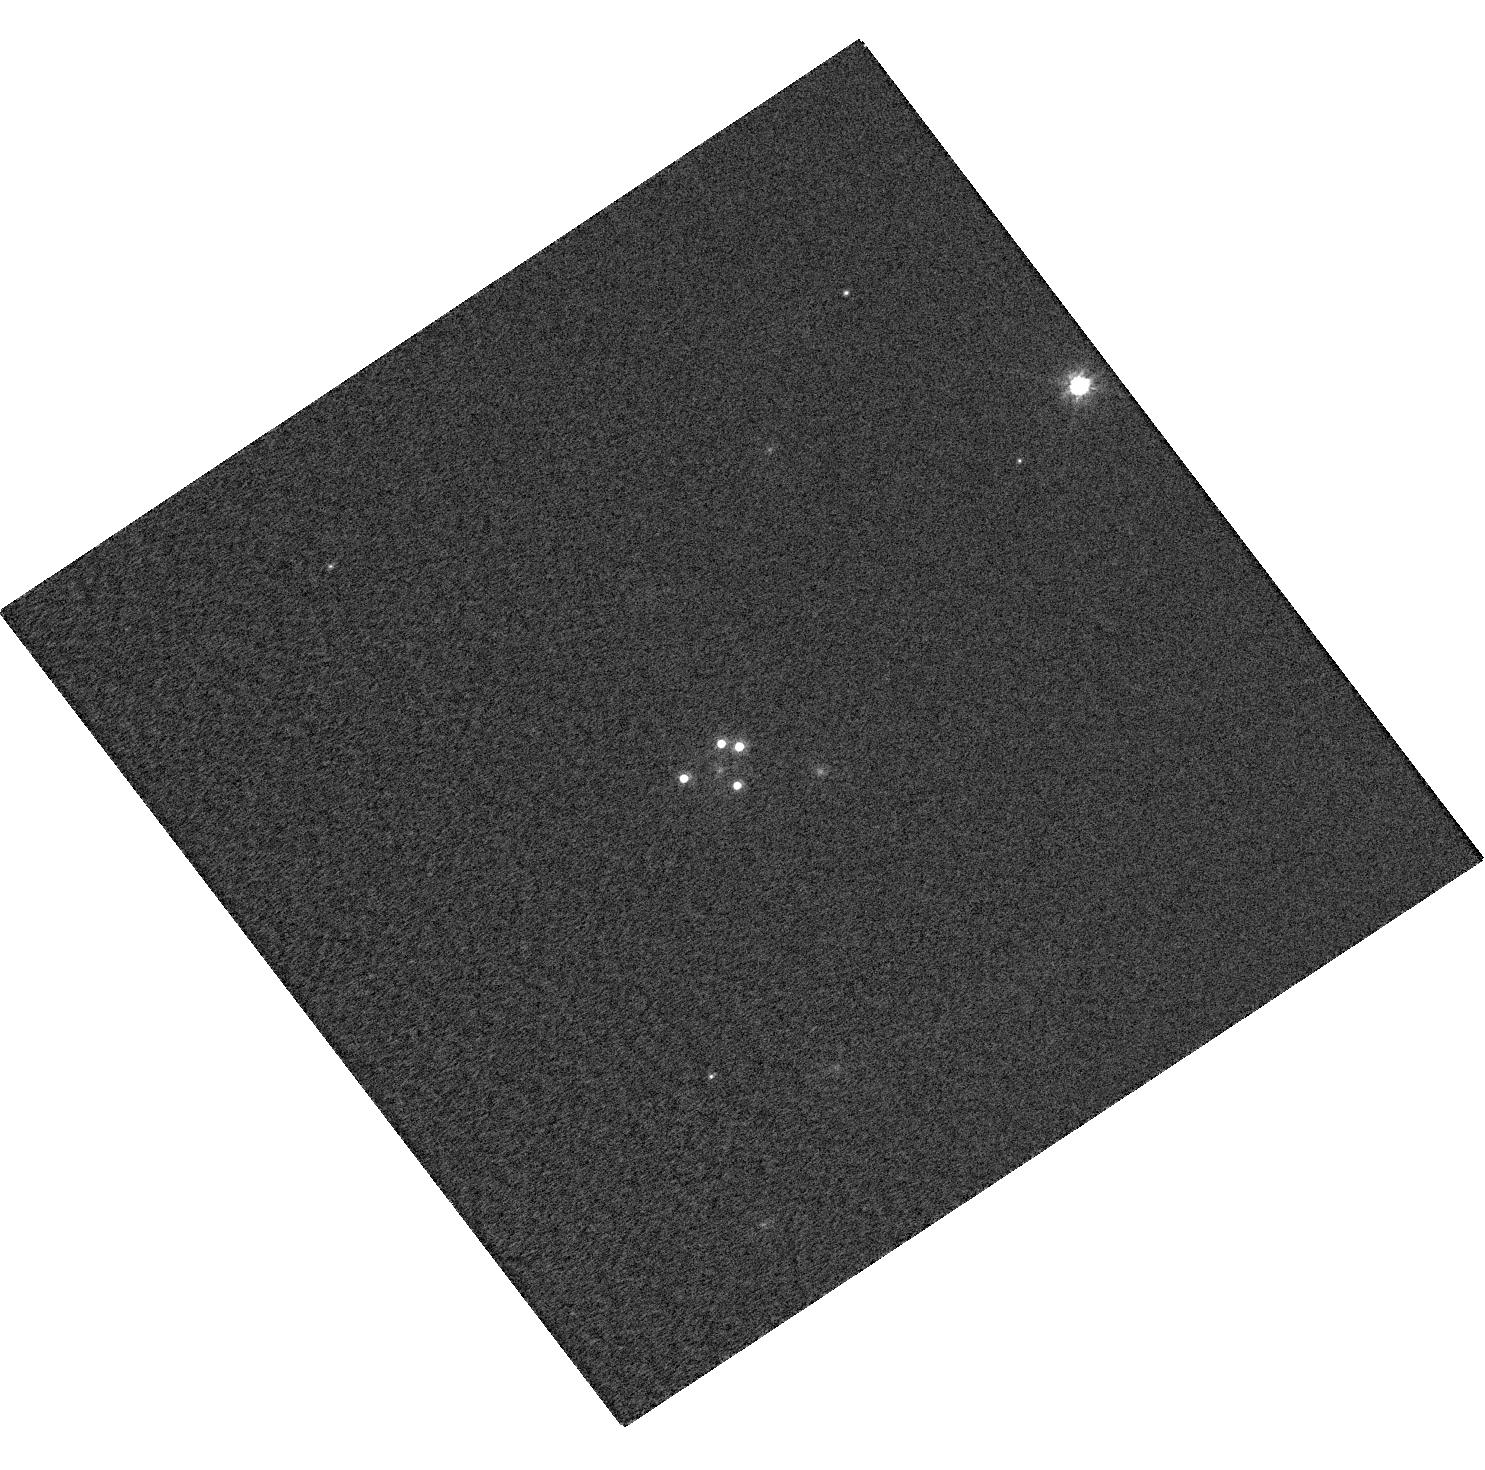
Target: WFIJ2033-4723. Instrument: WFC3/UVIS. Filter: F814W. Exposure: 1 min. Observation ID: hst_12874_07_wfc3_uvis_f814w_ibyh07

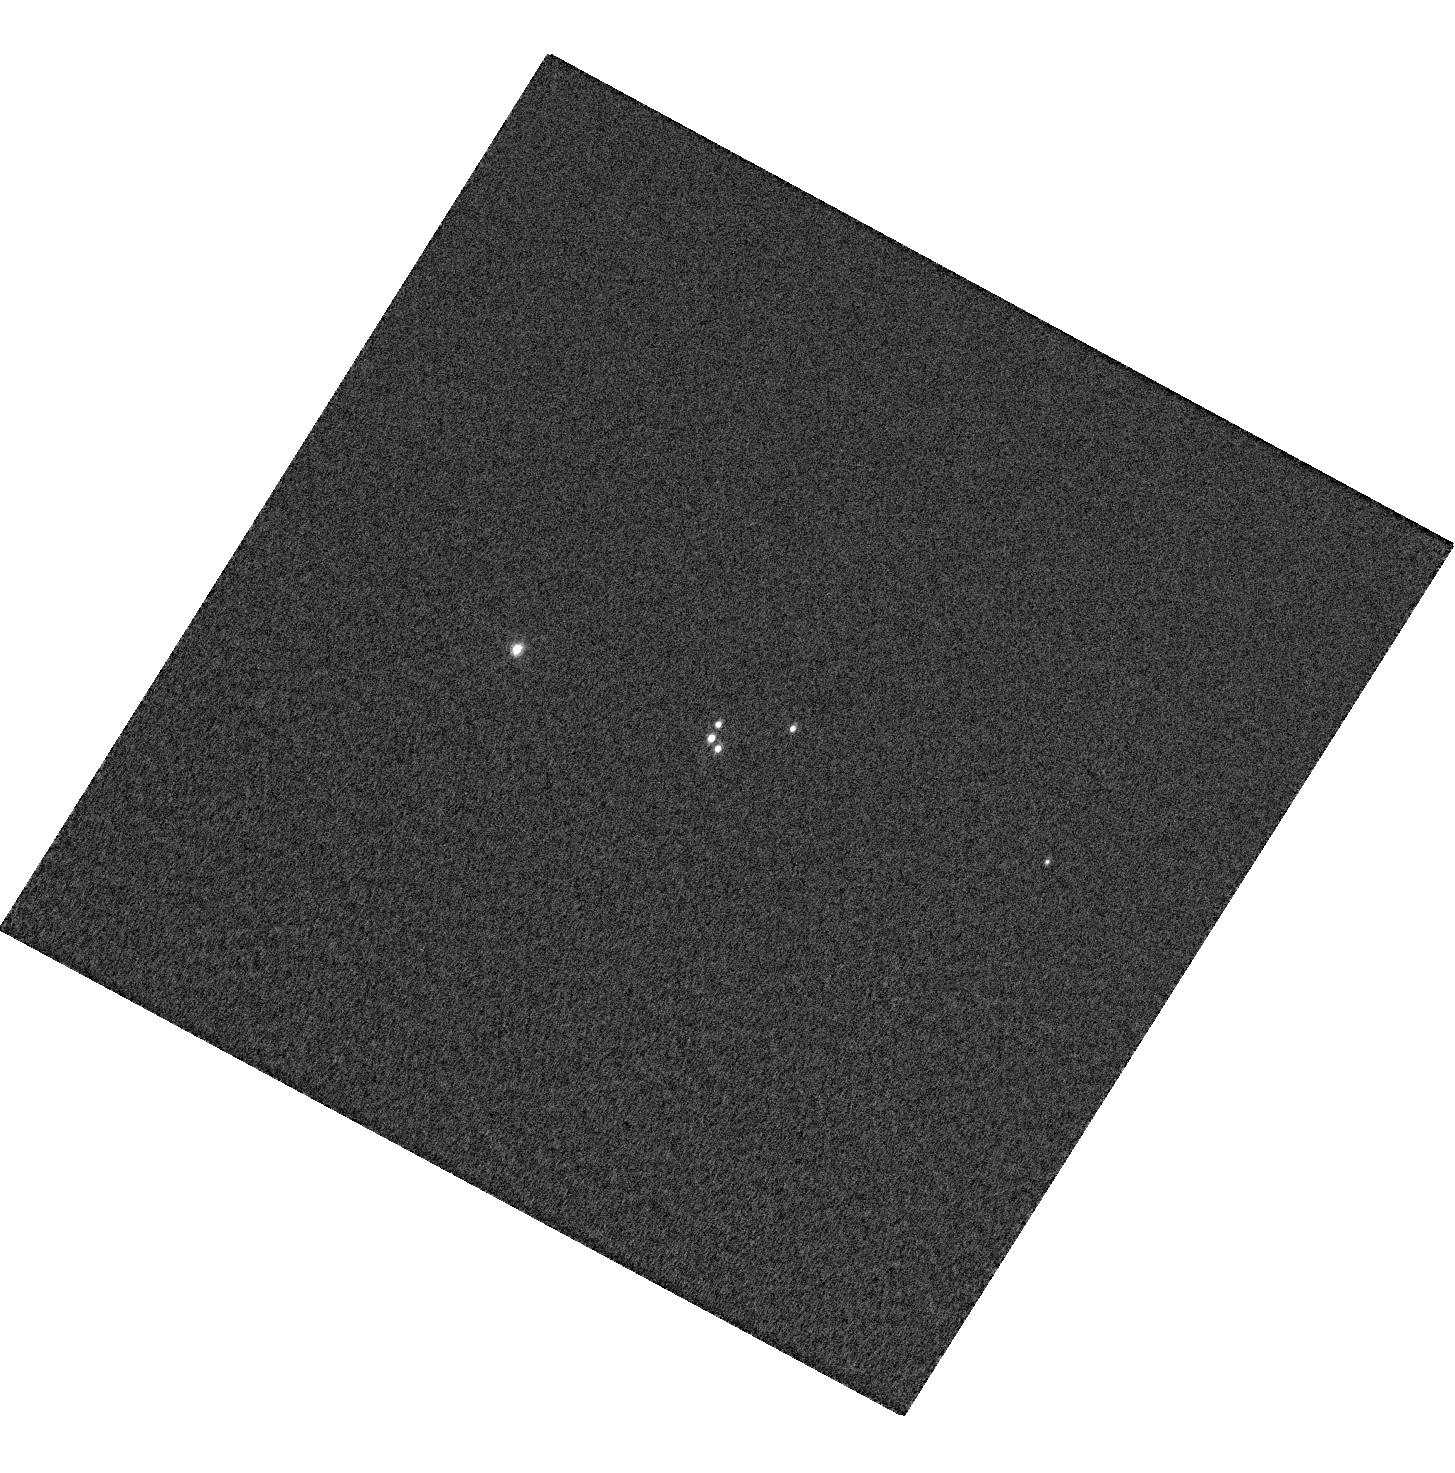
Target: RXJ0911+0551. Instrument: WFC3/UVIS. Filter: F621M. Exposure: 2 min. Observation ID: hst_12874_02_wfc3_uvis_f621m_ibyh02

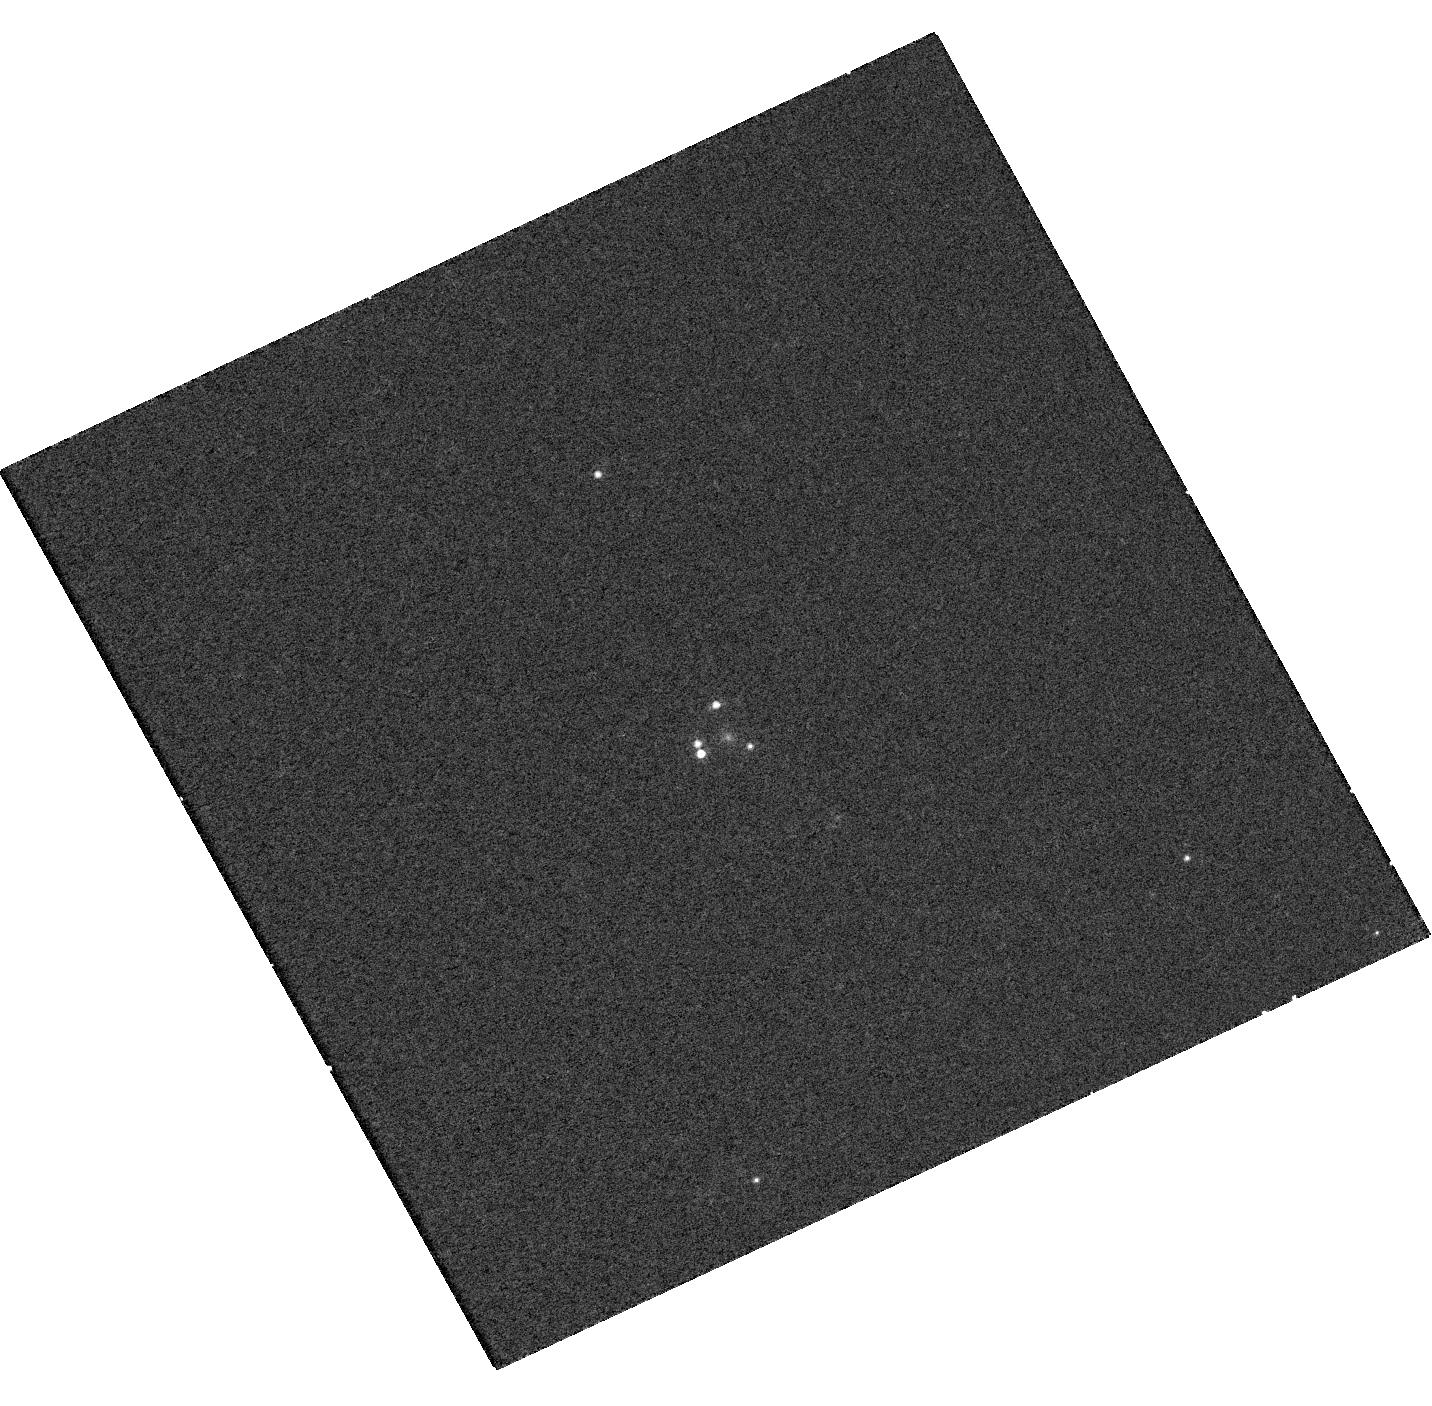
Target: MGJ0414+0534. Instrument: WFC3/UVIS. Filter: F845M. Exposure: 13 min. Observation ID: hst_12874_01_wfc3_uvis_f845m_ibyh01

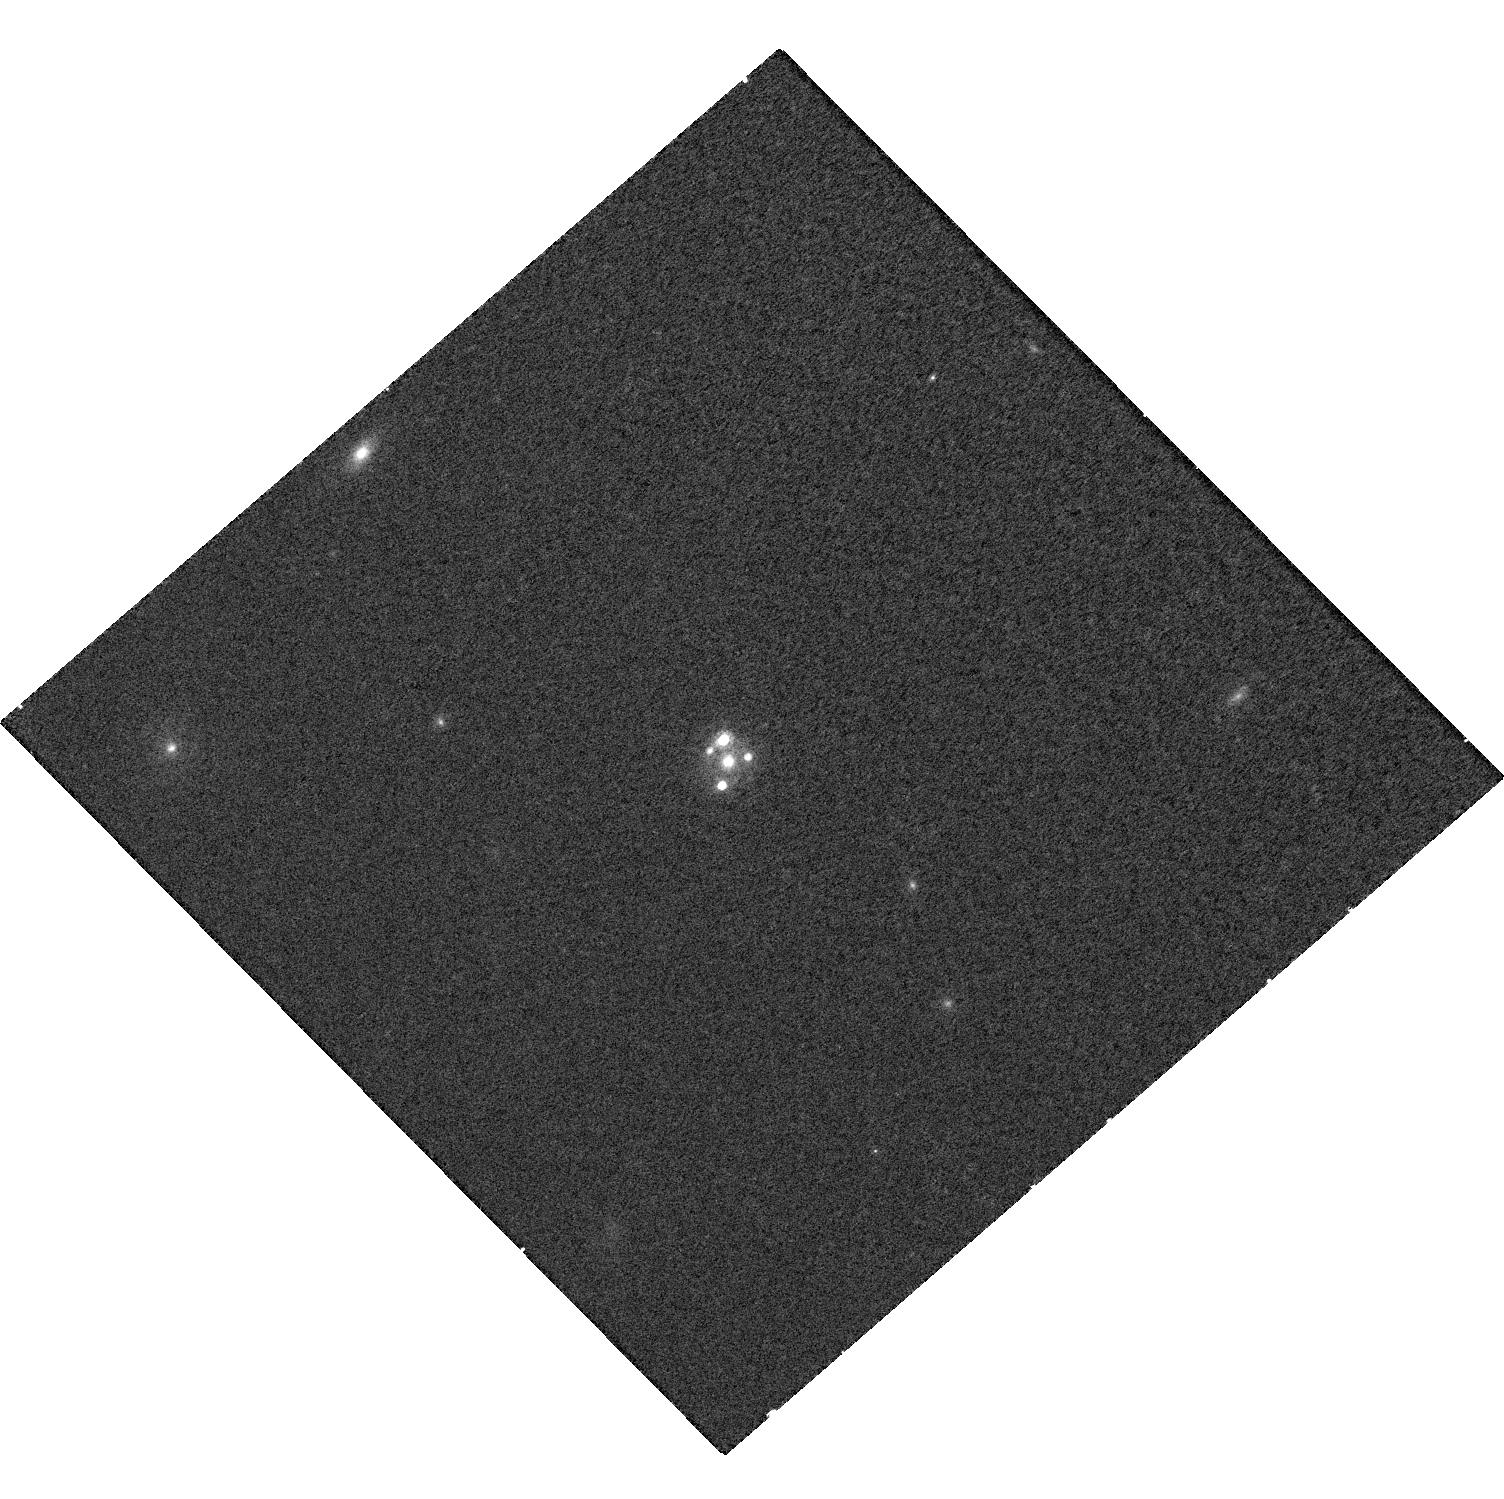
Target: SDSSJ0924+0219. Instrument: WFC3/UVIS. Filter: F845M. Exposure: 14 min. Observation ID: hst_12874_03_wfc3_uvis_f845m_ibyh03

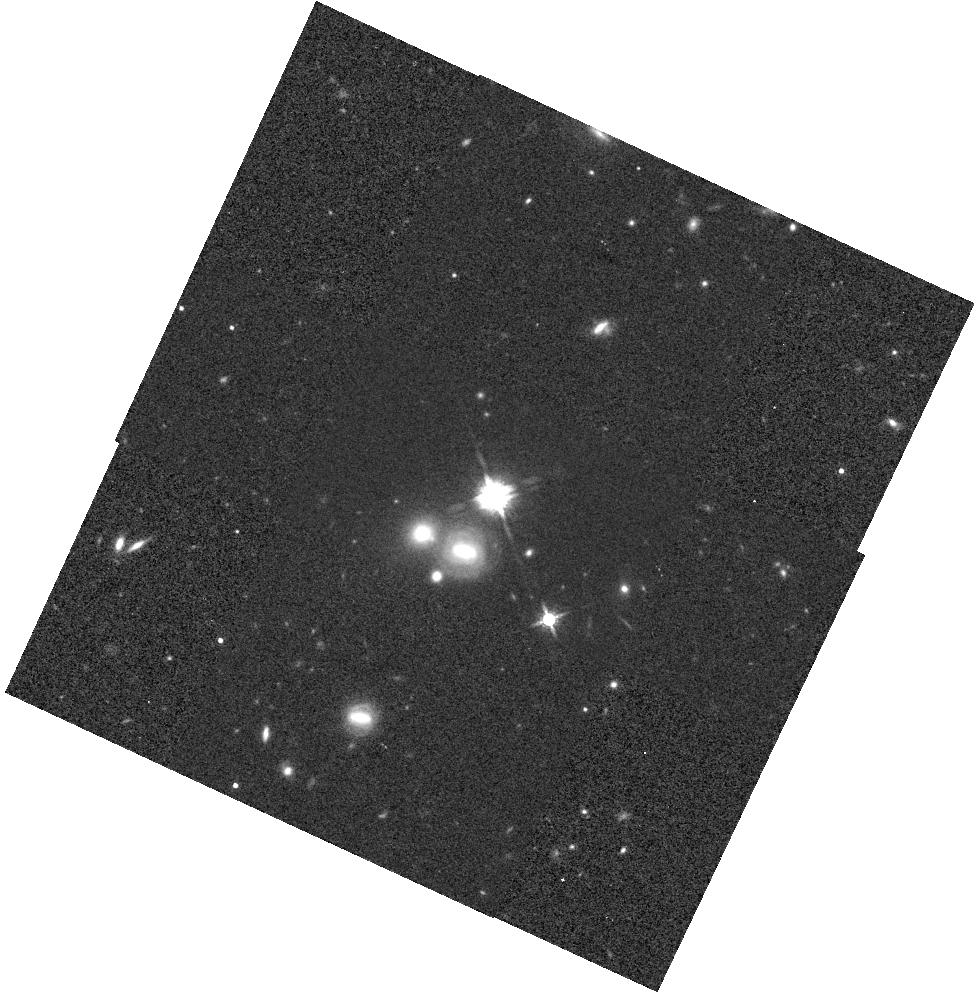
Target: B1422+231. Instrument: WFC3/IR. Filter: F160W. Exposure: 9 min. Observation ID: hst_12874_05_wfc3_ir_f160w_ibyh05

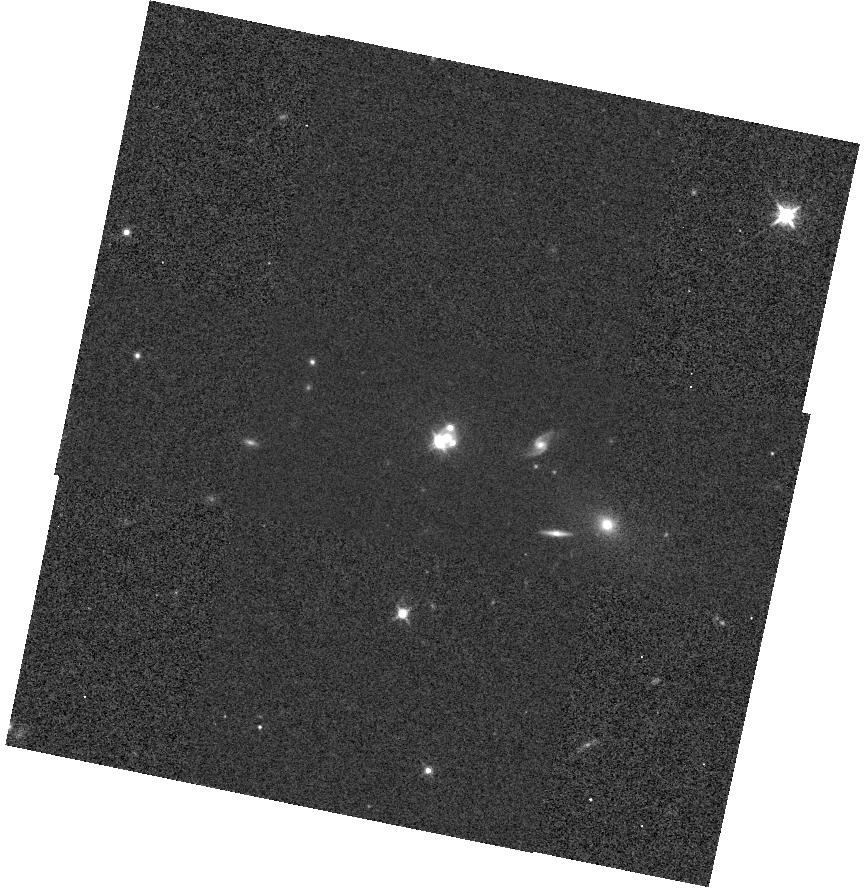
Target: PG1115+080. Instrument: WFC3/IR. Filter: F125W. Exposure: 2 min. Observation ID: hst_12874_04_wfc3_ir_f125w_ibyh04

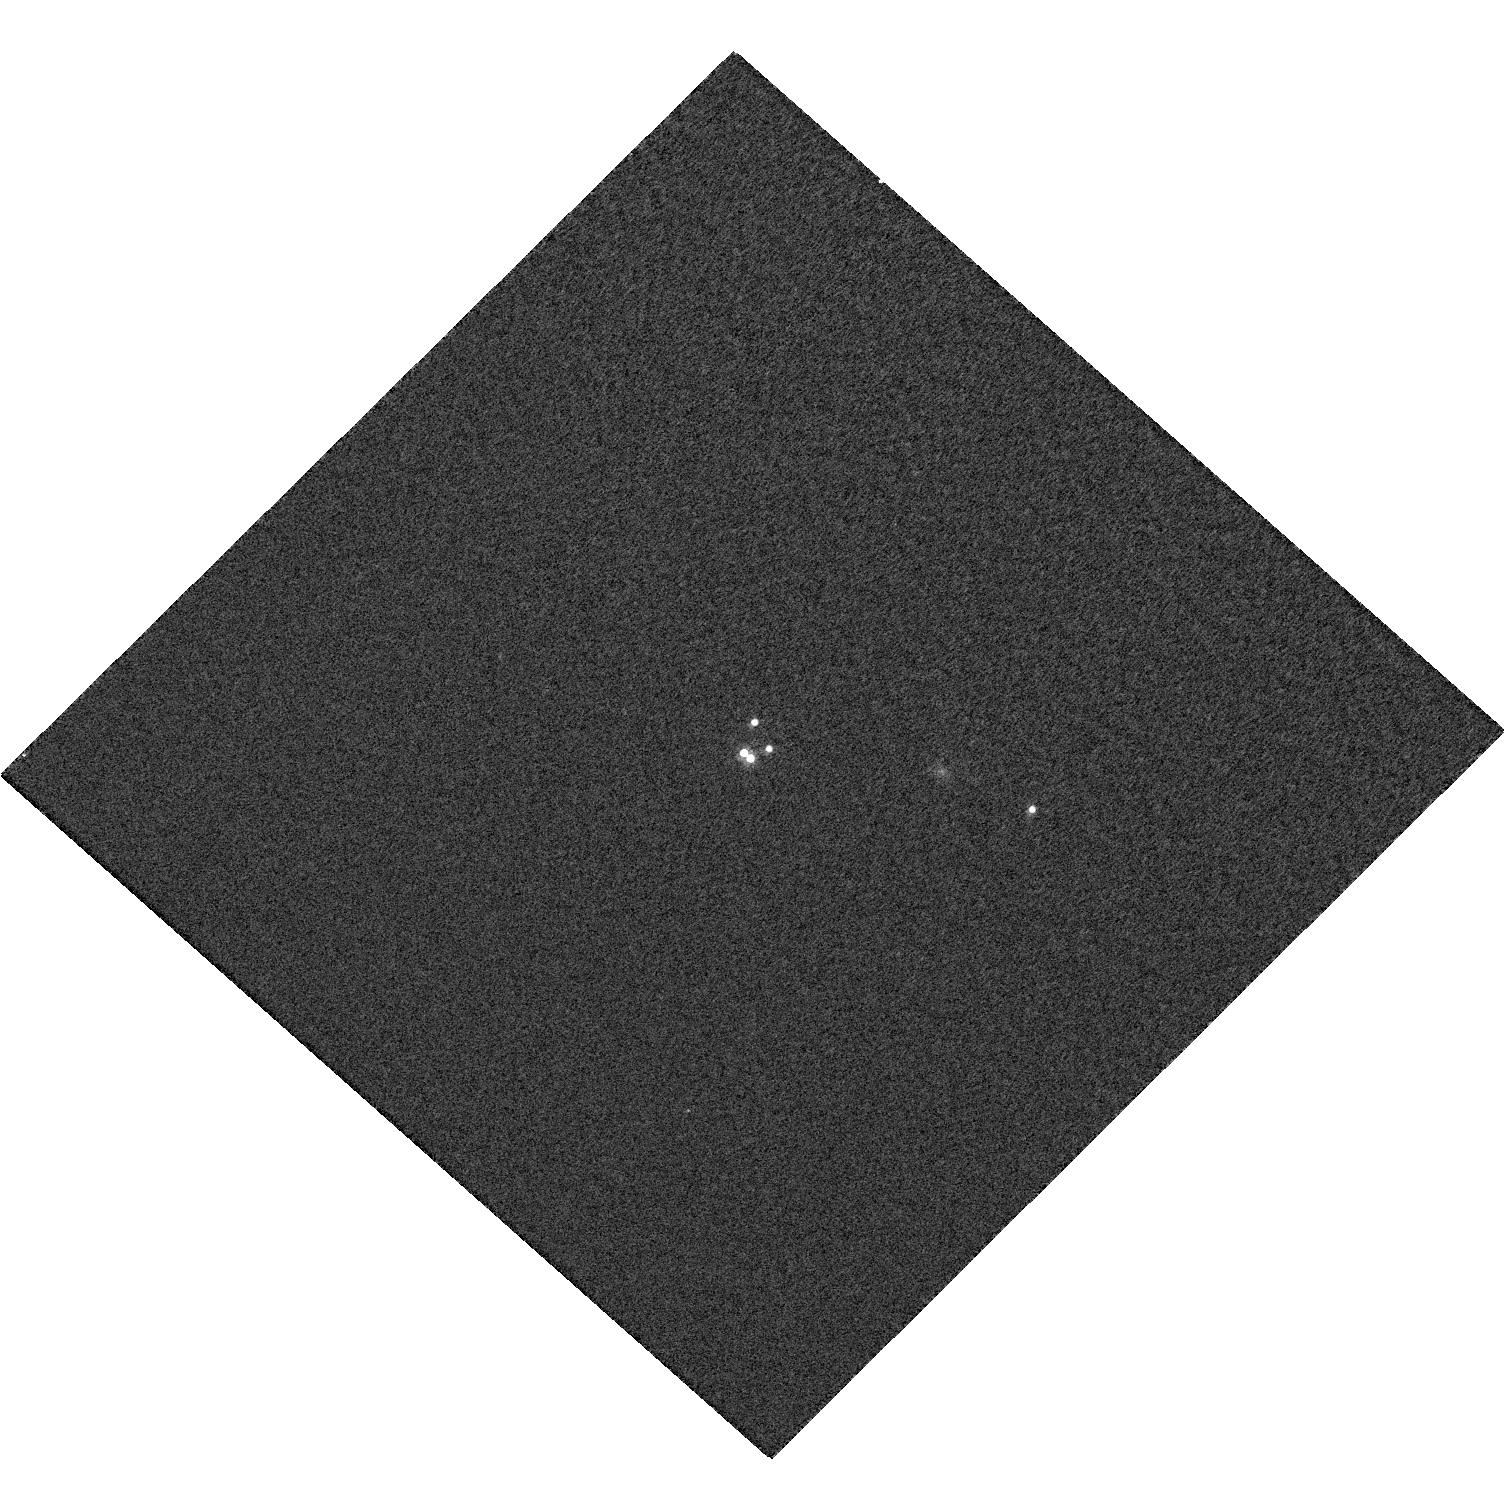
Target: WFIJ2026-4536. Instrument: WFC3/UVIS. Filter: F763M. Exposure: 1 min. Observation ID: hst_12874_06_wfc3_uvis_f763m_ibyh06

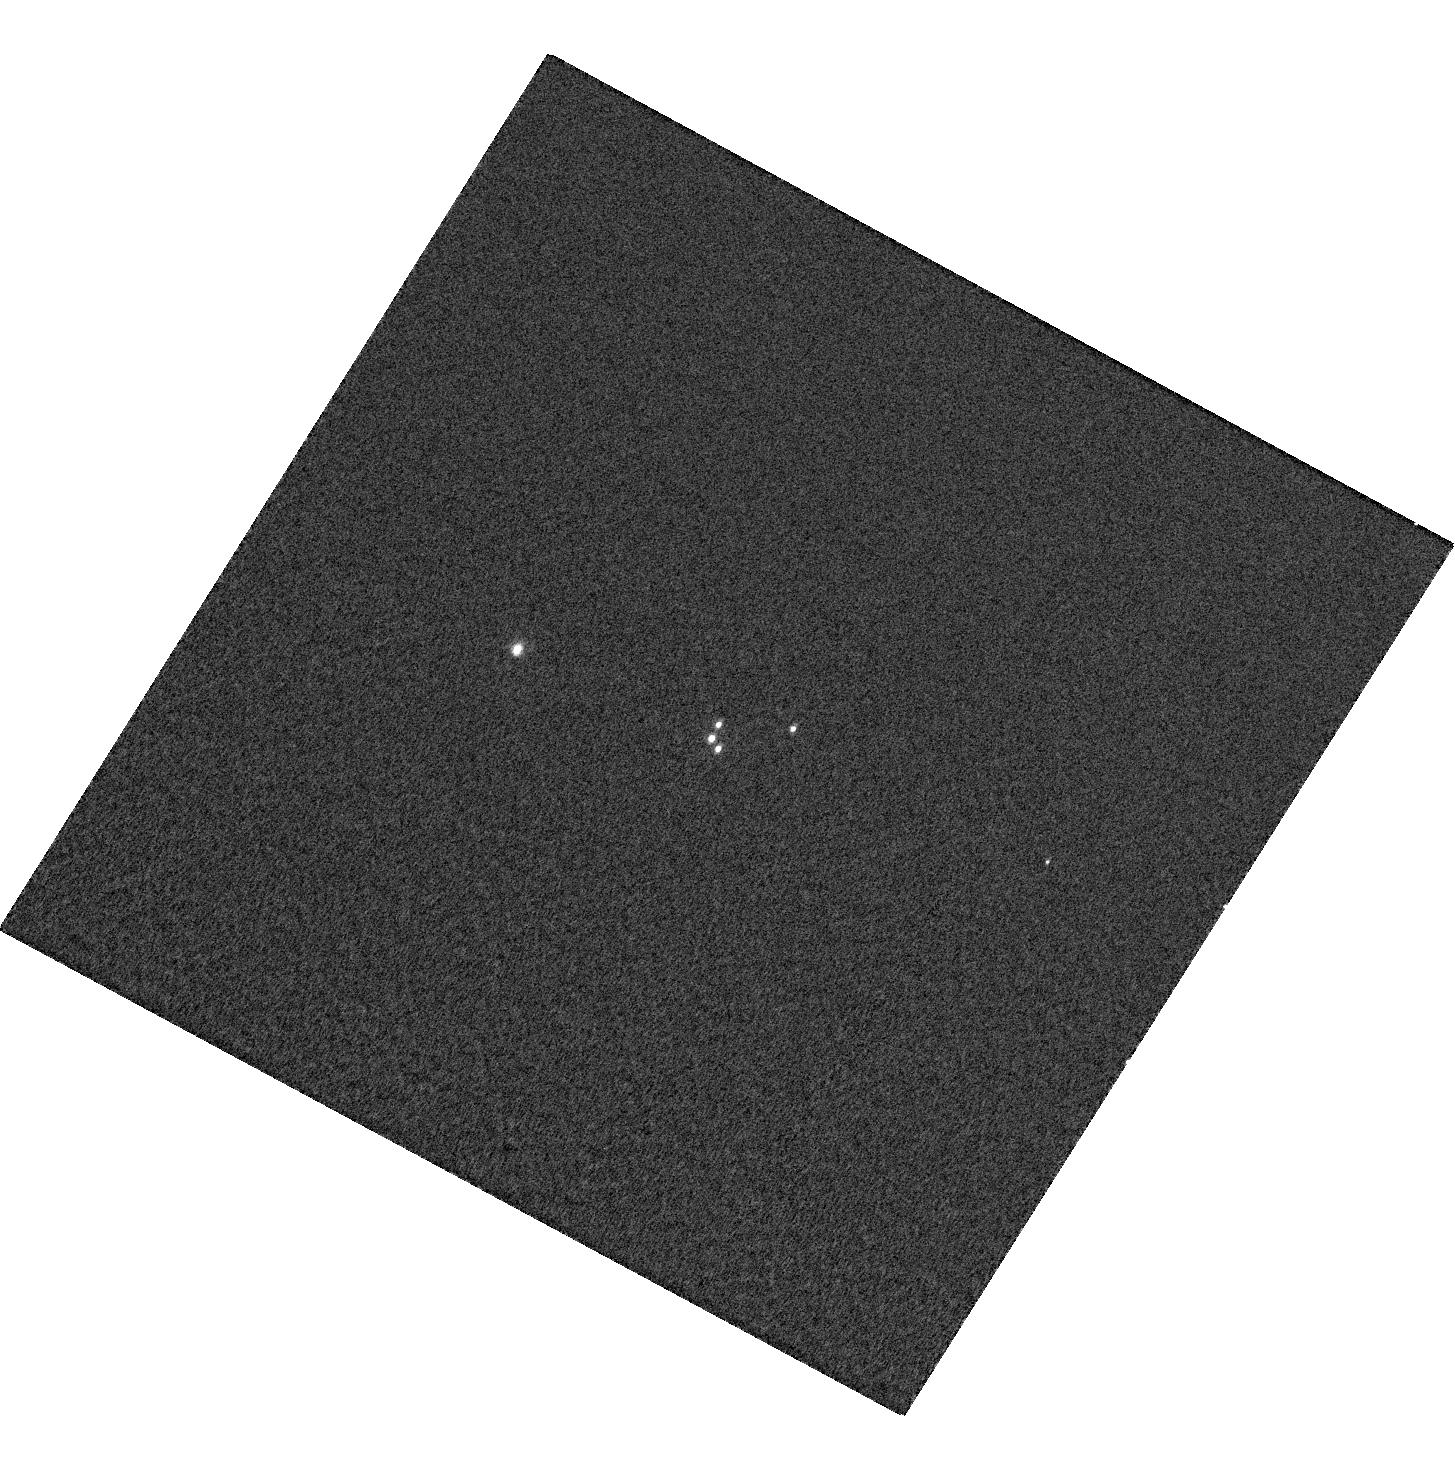
Target: RXJ0911+0551. Instrument: WFC3/UVIS. Filter: F547M. Exposure: 2 min. Observation ID: hst_12874_02_wfc3_uvis_f547m_ibyh02

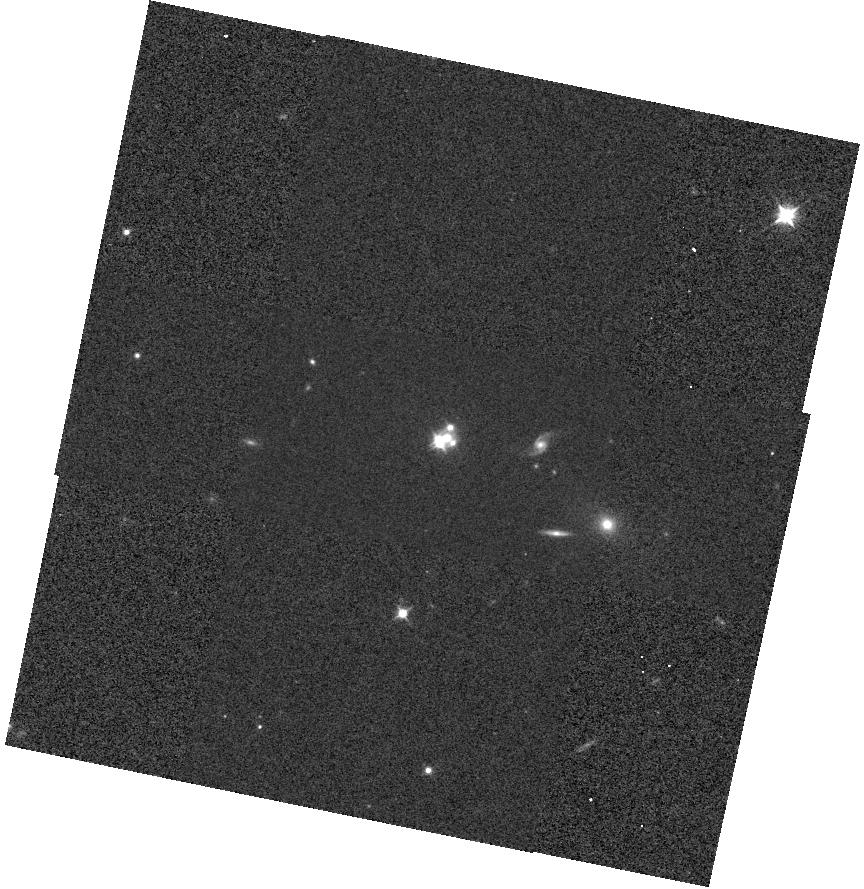
Target: PG1115+080. Instrument: WFC3/IR. Filter: F105W. Exposure: 2 min. Observation ID: hst_12874_04_wfc3_ir_f105w_ibyh04

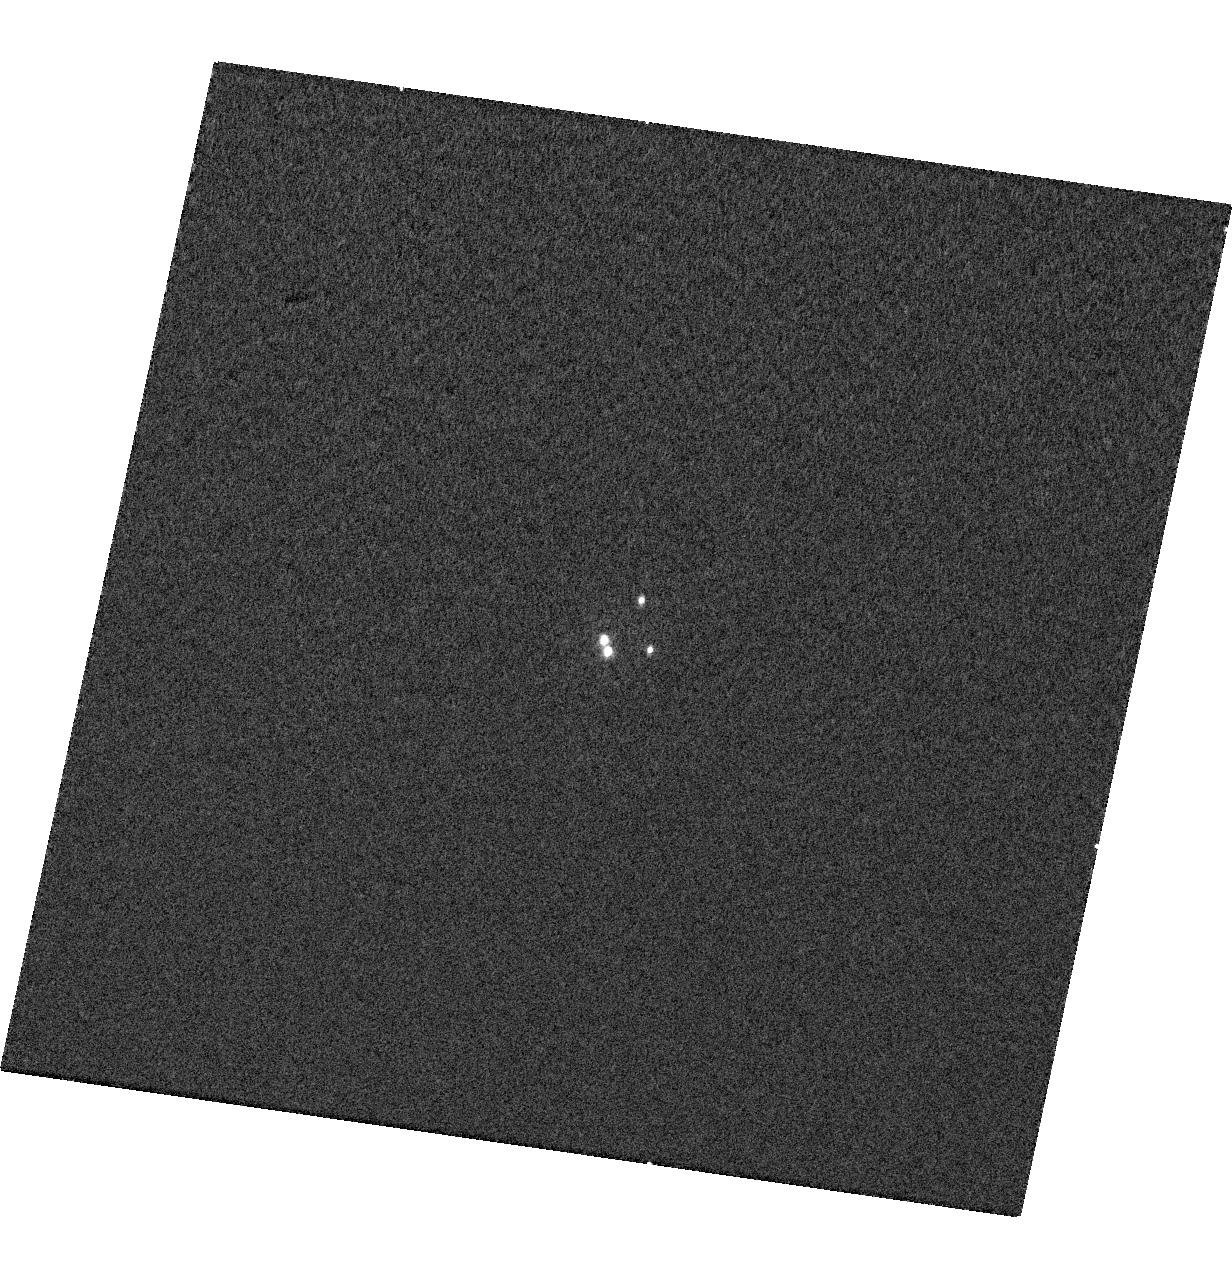
Target: PG1115+080. Instrument: WFC3/UVIS. Filter: F410M. Exposure: 4 min. Observation ID: hst_12874_04_wfc3_uvis_f410m_ibyh04

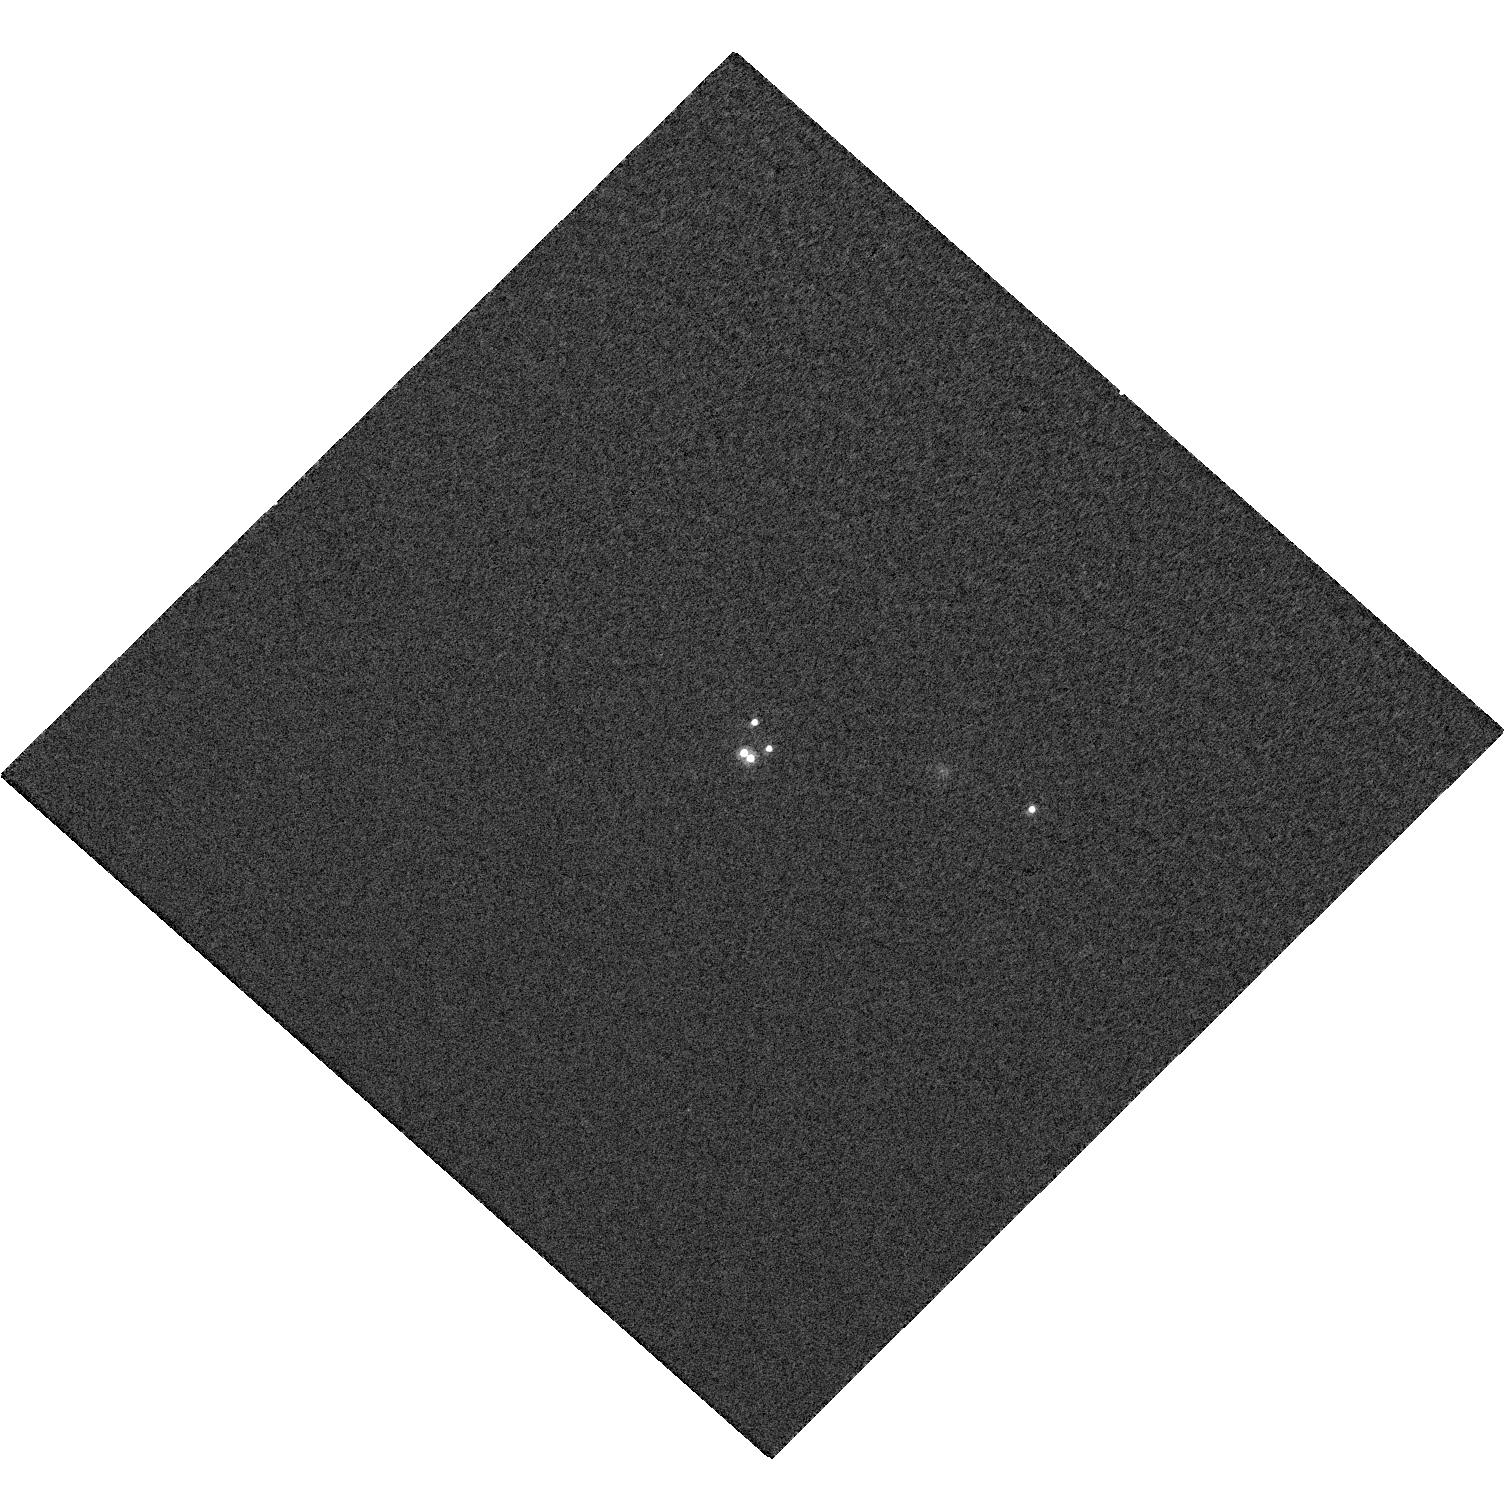
Target: WFIJ2026-4536. Instrument: WFC3/UVIS. Filter: F689M. Exposure: 1 min. Observation ID: hst_12874_06_wfc3_uvis_f689m_ibyh06

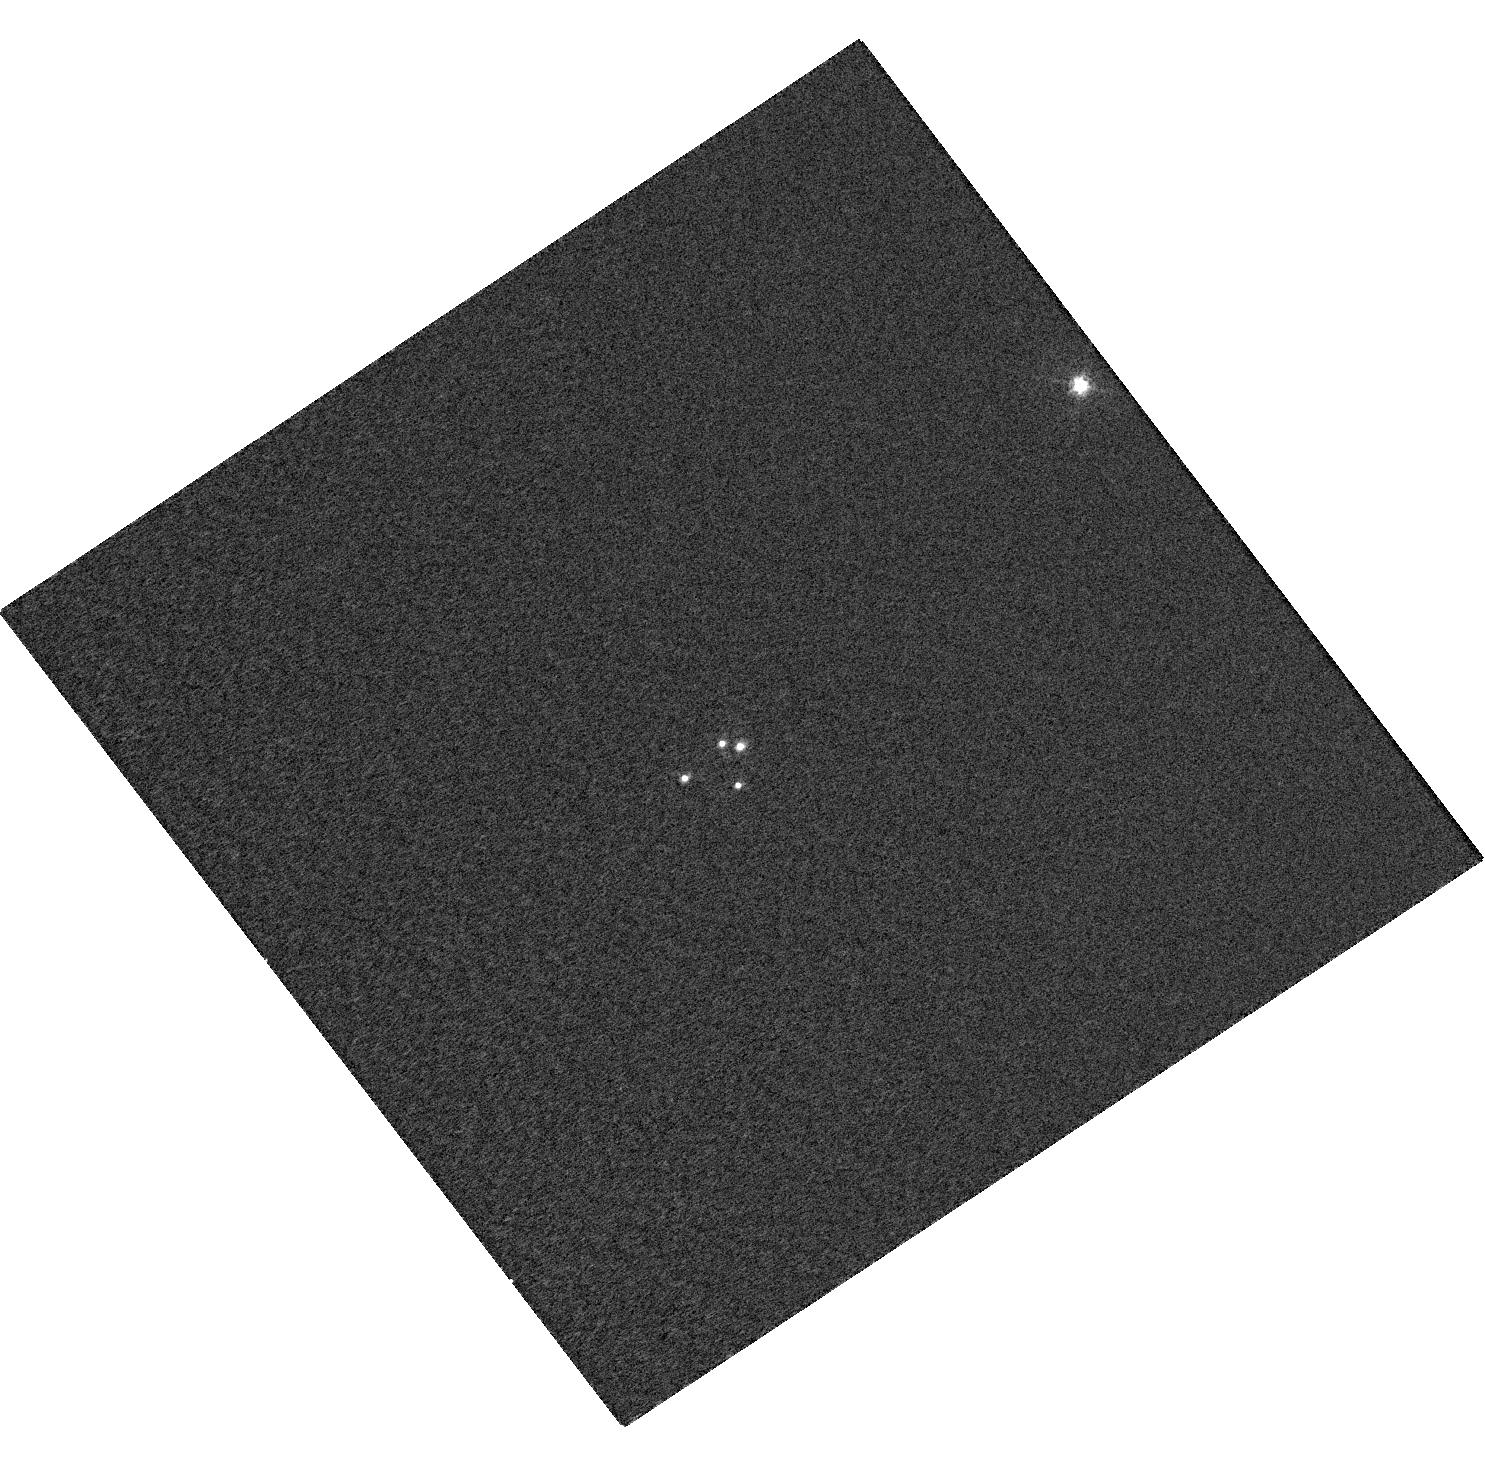
Target: WFIJ2033-4723. Instrument: WFC3/UVIS. Filter: F467M. Exposure: 4 min. Observation ID: hst_12874_07_wfc3_uvis_f467m_ibyh07

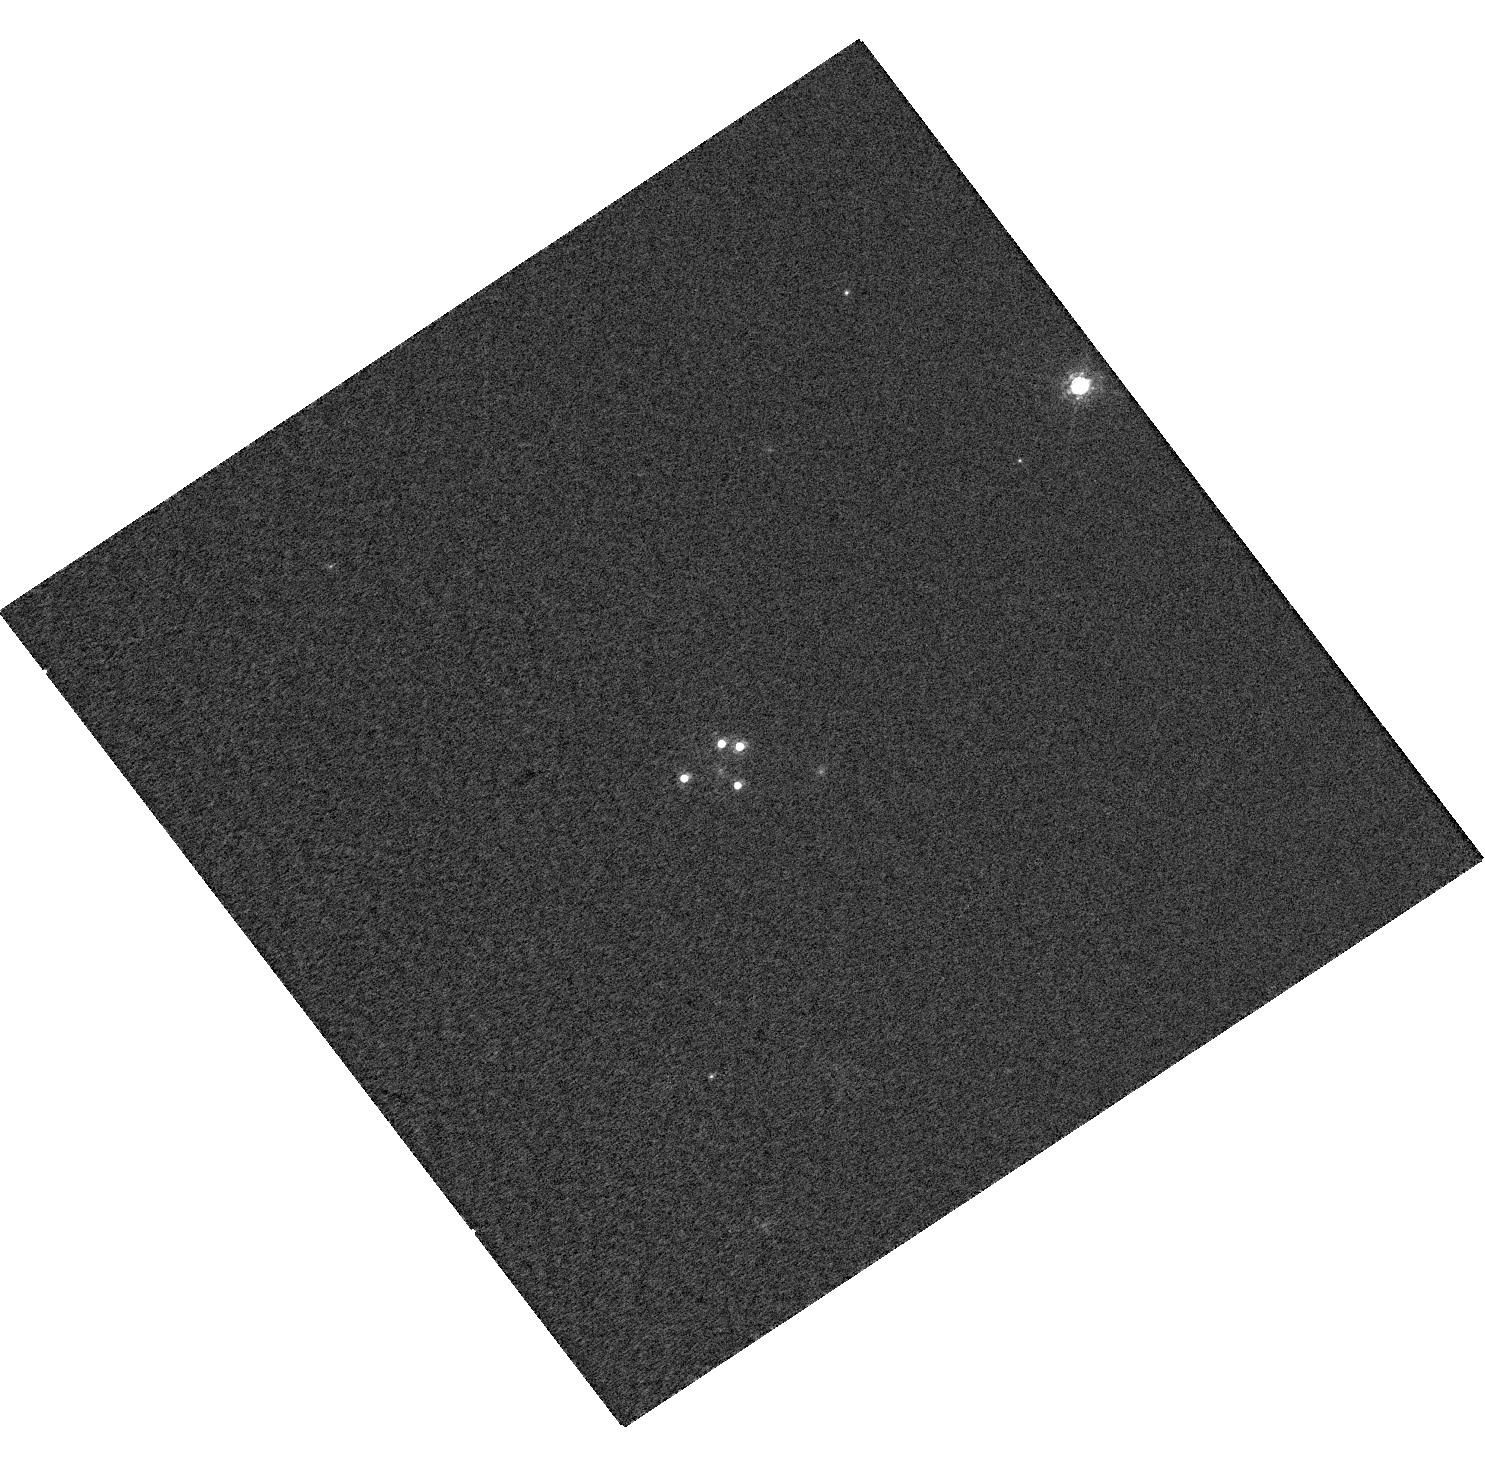
Target: WFIJ2033-4723. Instrument: WFC3/UVIS. Filter: F763M. Exposure: 2 min. Observation ID: hst_12874_07_wfc3_uvis_f763m_ibyh07

Quasar accretion disks: is the standard model valid? (PI: Floyd, David)

Understanding quasar accretion is both at the frontier of new physics, and essential in understanding the driving force behind the great power of quasars and their energetic feedback onto their galactic environments. However, the accretion disks are at micro-to-nano arcsecond scales, unresolvable from Earth. Gravitational microlensing of quasars (by stars in a foreground lensing galaxy) provides statistical information on the microarcsecond structure of the lensed quasar. By measuring the flux ratio in two of the lensed images and comparing to a lens models for the intervening galaxy, we can establish upper limits on the size of the emission region. The principle is now well-established, with variability (due to caustic-crossing events) and statistical modelling of the microlens population giving consistent results. Both techniques have shown tantalising evidence that the emission region does not fit the standard accretion disk model, being larger, and with flatter profiles (change of source size with wavelength), than expected. However, existing studies have used ground-based data (in which separation of the quasar images from each other and from the host galaxy arc is difficult), and have been unable to probe the UV in detail. Existing multi-wavelength HST observations do not cover the UV and are split across multiple epochs, so it is impossible to eliminate variability as a cause of the observed changes in flux. We propose contemporaneous medium-band WFC3/UVIS and broad-band WFC3/IR imaging of all known ``anomalous'' lensed quasars, in which the effects of variability are eliminated.